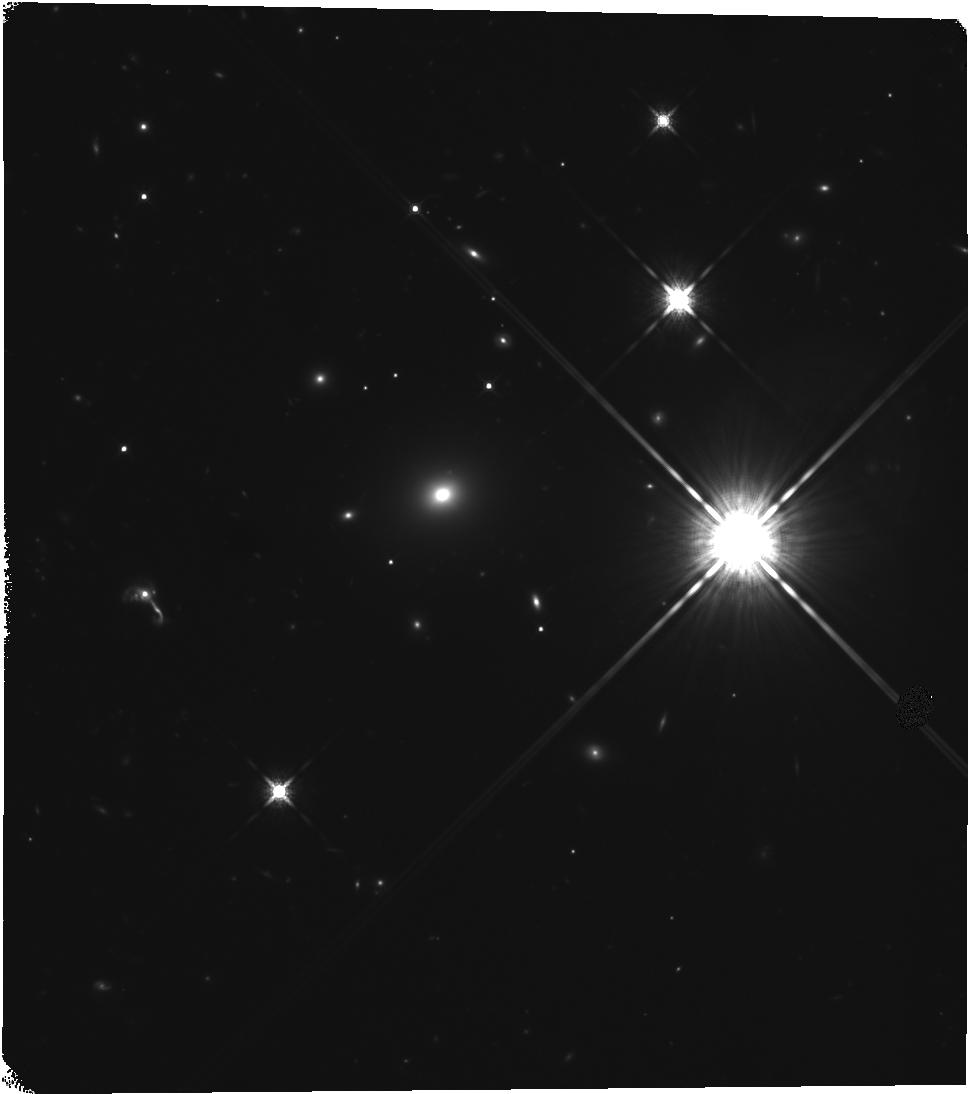
Target: PKS-0508-22
Instrument: WFC3/IR
Filter: F160W
Exposure: 45 min
Observation ID: hst_11838_03_wfc3_ir_f160w_ib9403

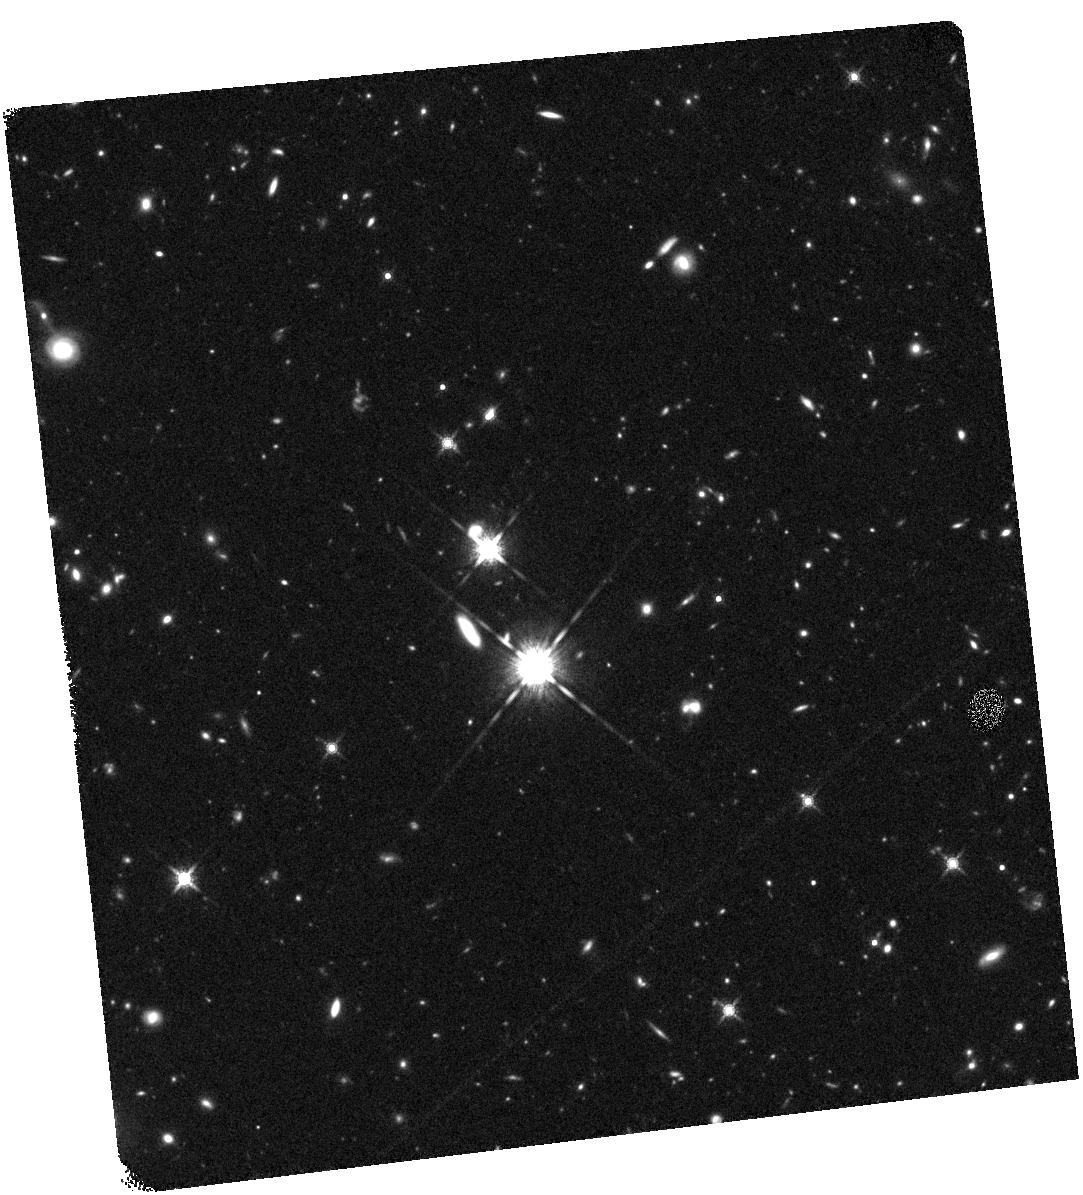
Target: HB89-0402-362
Instrument: WFC3/IR
Filter: F160W
Exposure: 45 min
Observation ID: hst_11838_11_wfc3_ir_f160w_ib9411

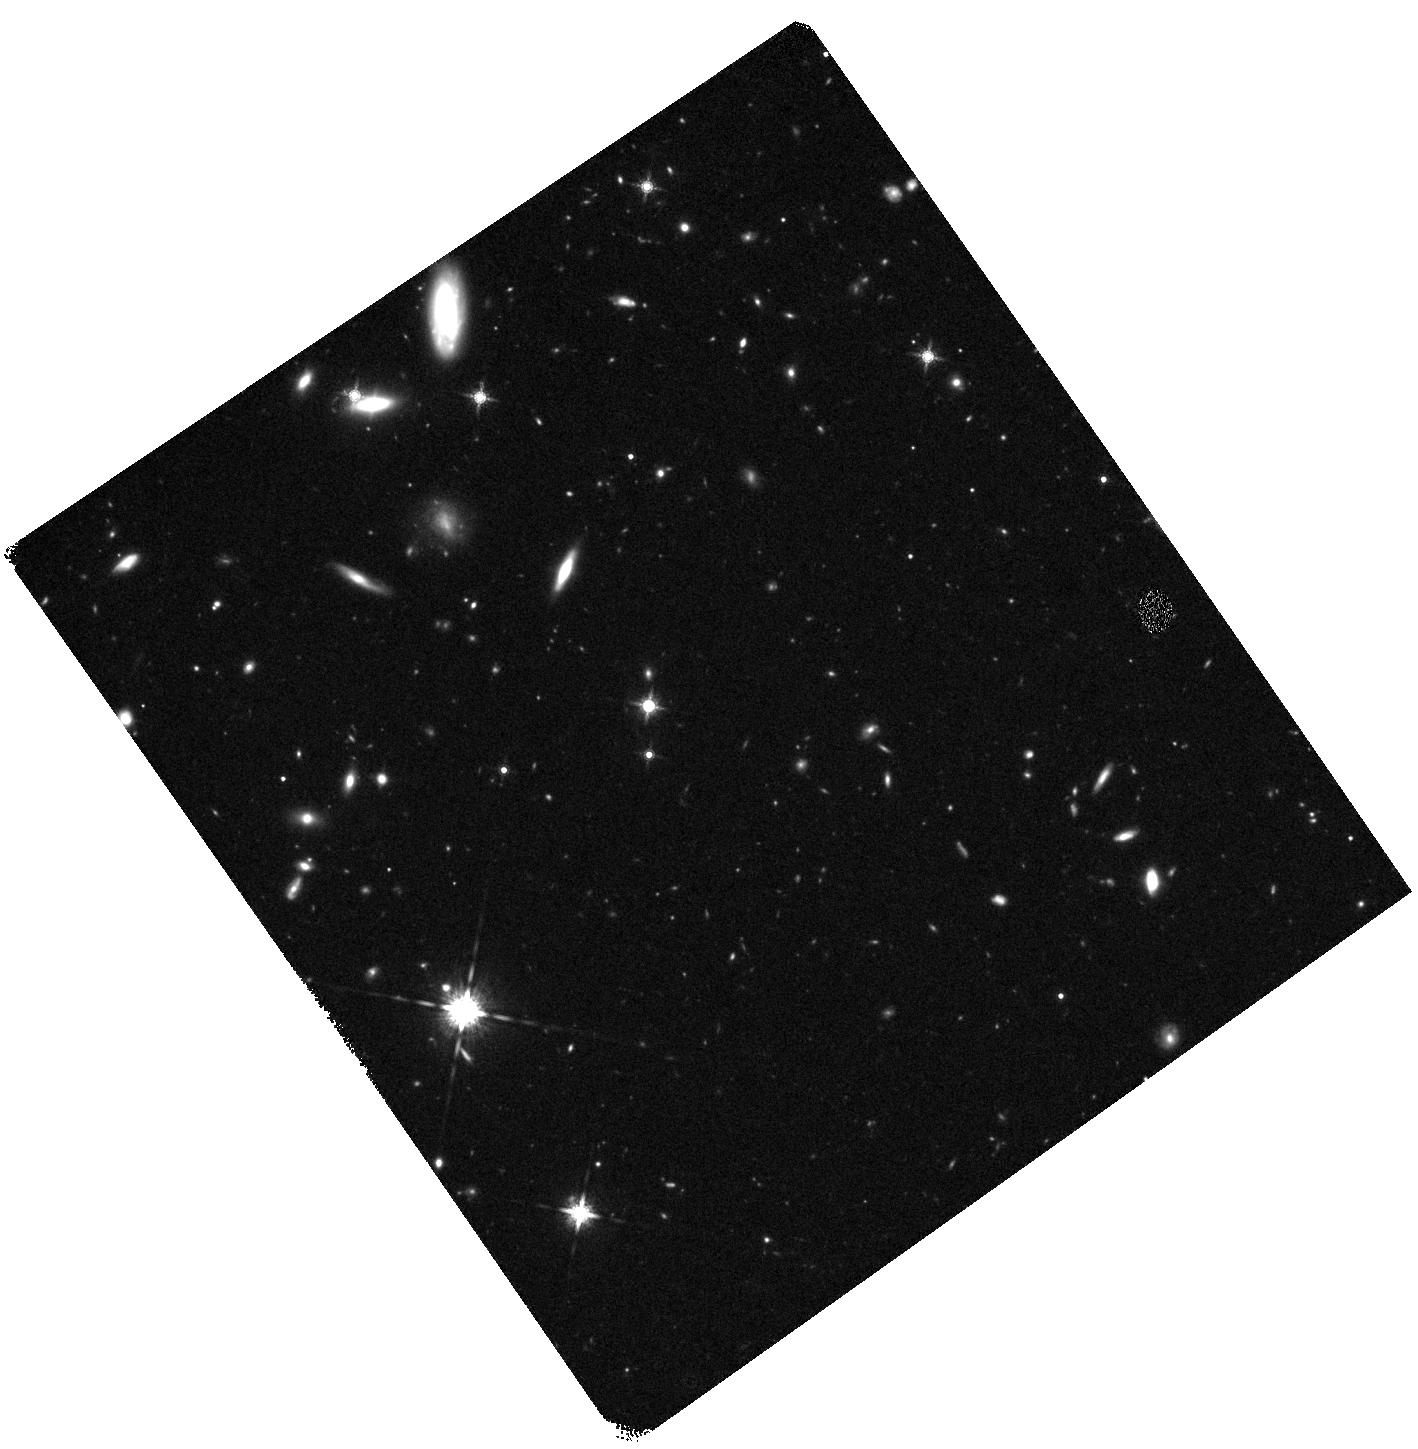
Target: HB89-1502+106
Instrument: WFC3/IR
Filter: F160W
Exposure: 42 min
Observation ID: hst_11838_14_wfc3_ir_f160w_ib9414

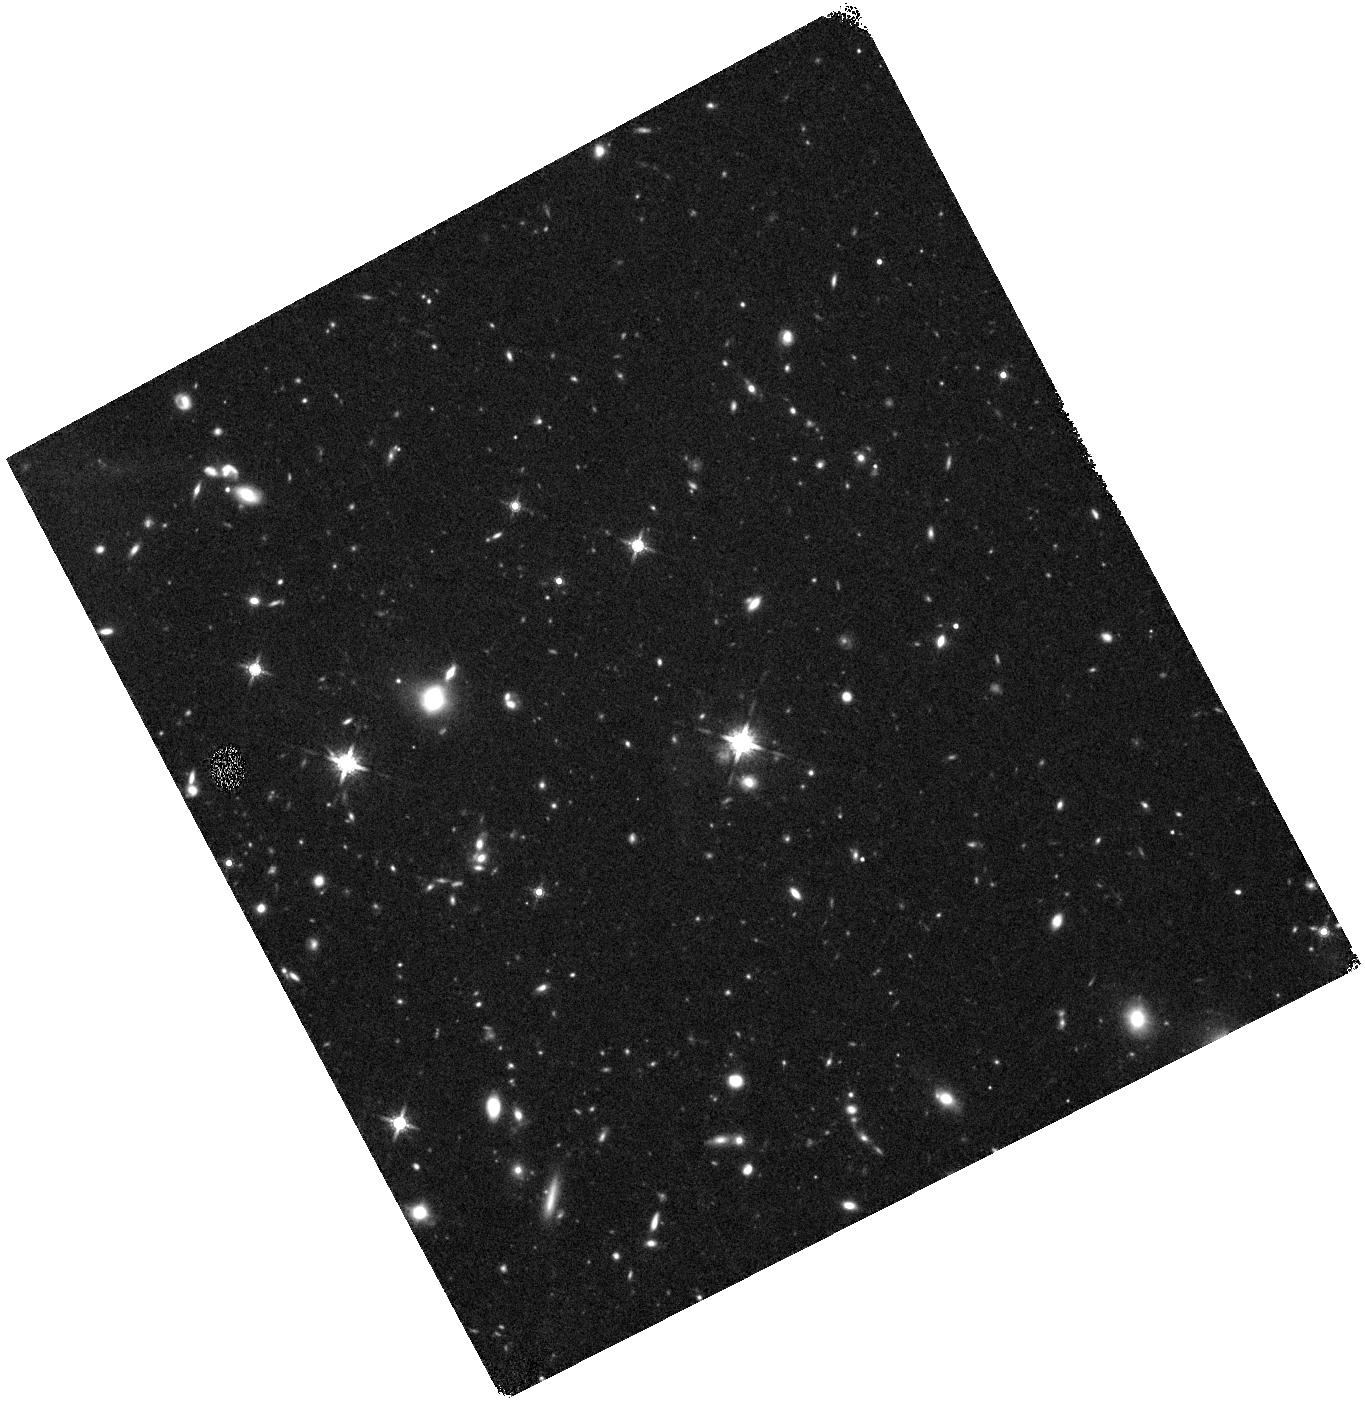
Target: HB89-2230+114
Instrument: WFC3/IR
Filter: F160W
Exposure: 42 min
Observation ID: hst_11838_09_wfc3_ir_f160w_ib9409

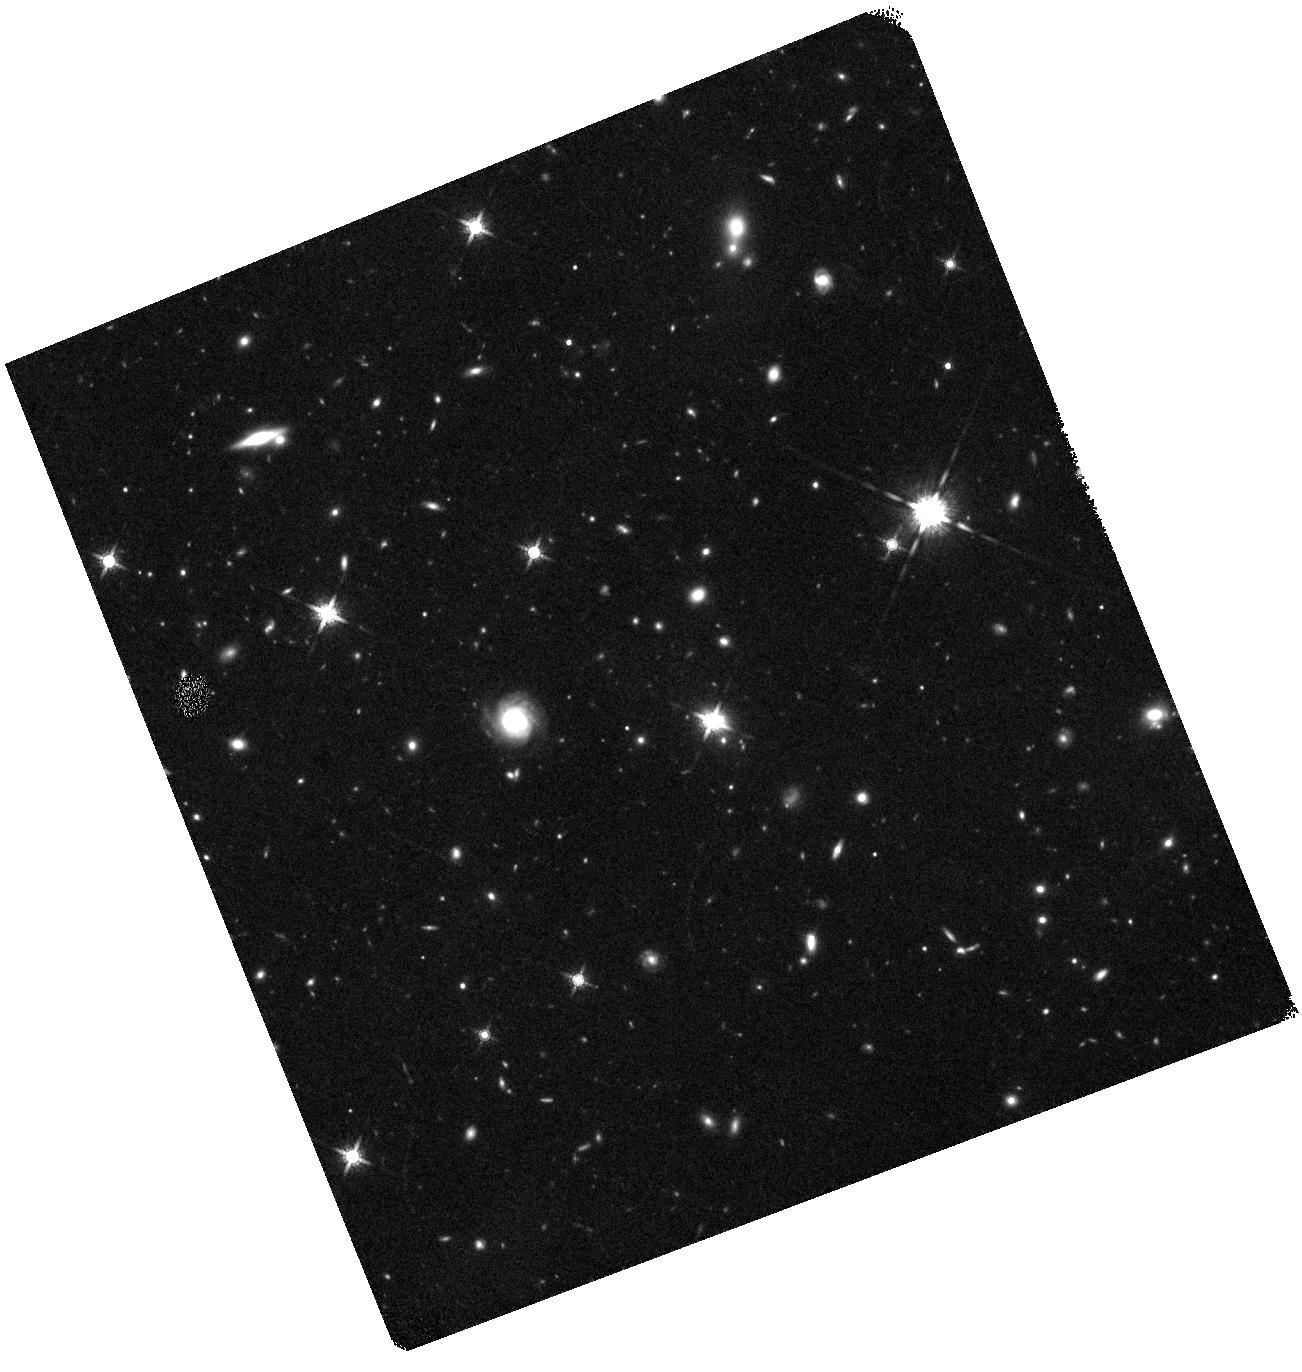
Target: PKS-0256+075
Instrument: WFC3/IR
Filter: F160W
Exposure: 42 min
Observation ID: hst_11838_12_wfc3_ir_f160w_ib9412

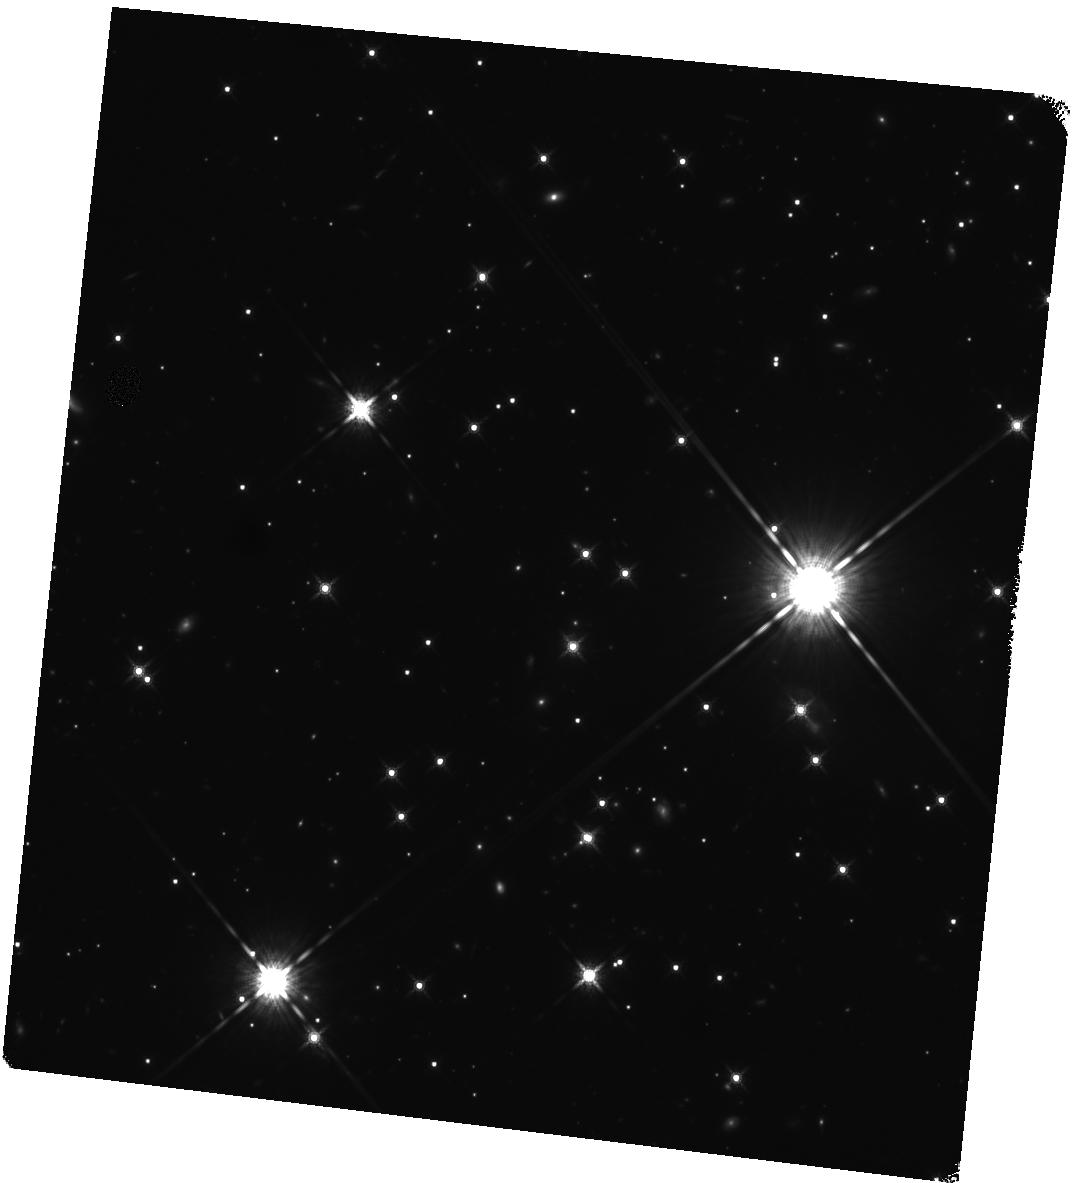
Target: PKS-1302-82
Instrument: WFC3/IR
Filter: F160W
Exposure: 50 min
Observation ID: hst_11838_04_wfc3_ir_f160w_ib9404

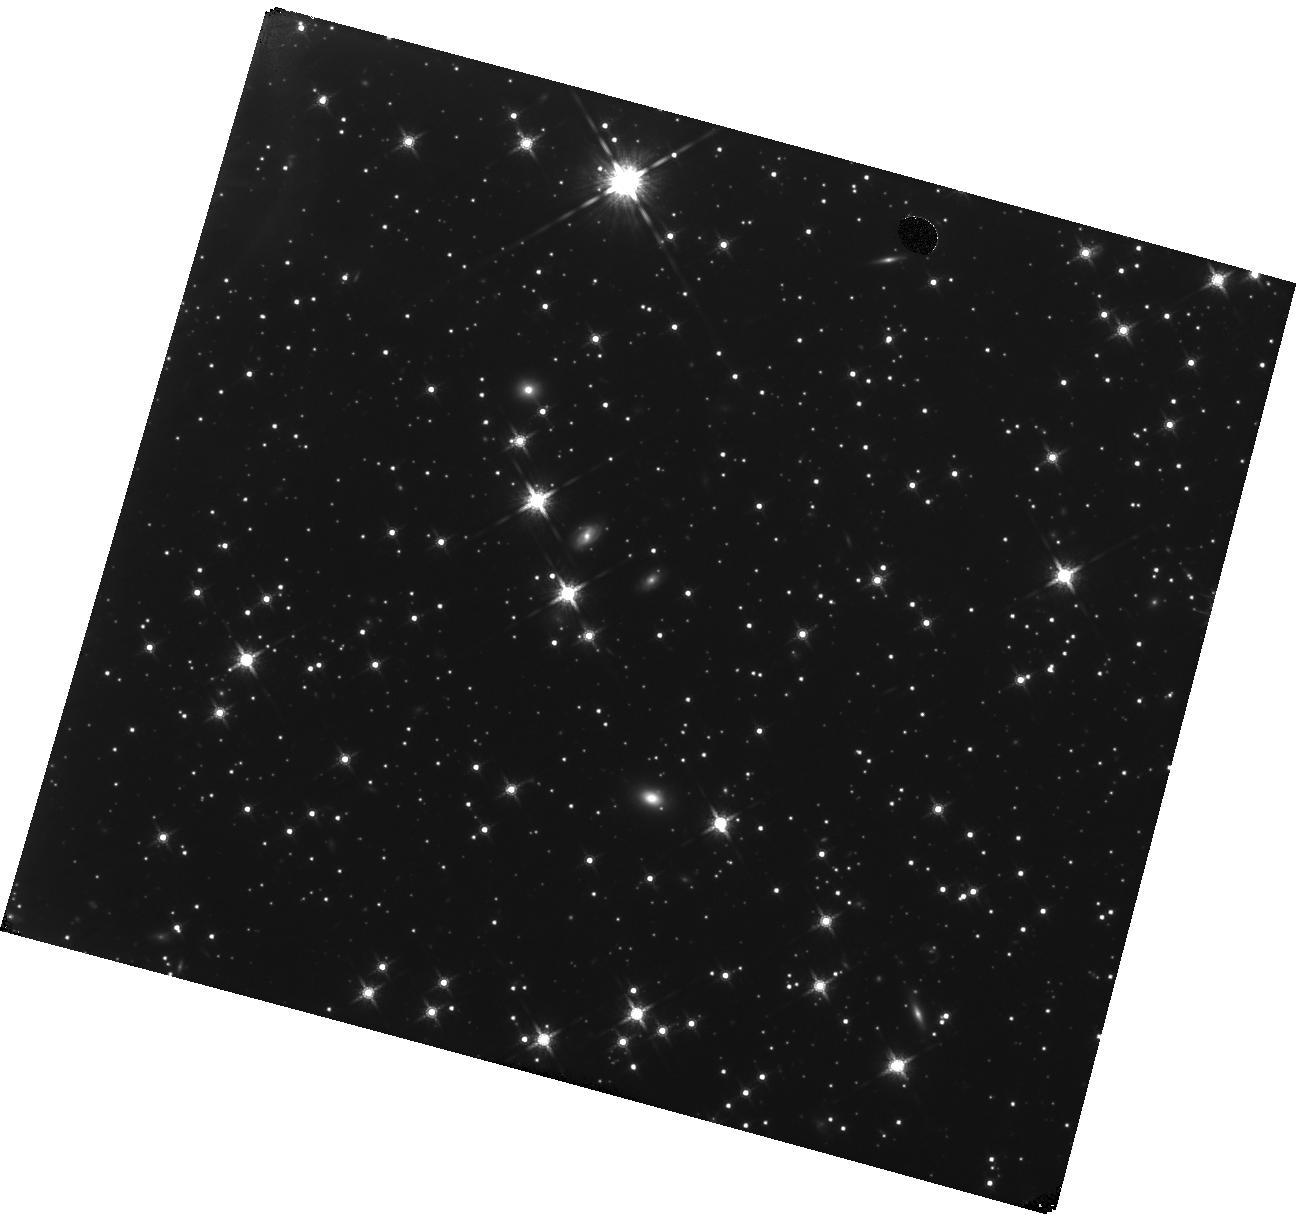
Target: PKS-1622-29
Instrument: WFC3/IR
Filter: F160W
Exposure: 45 min
Observation ID: hst_11838_06_wfc3_ir_f160w_ib9406

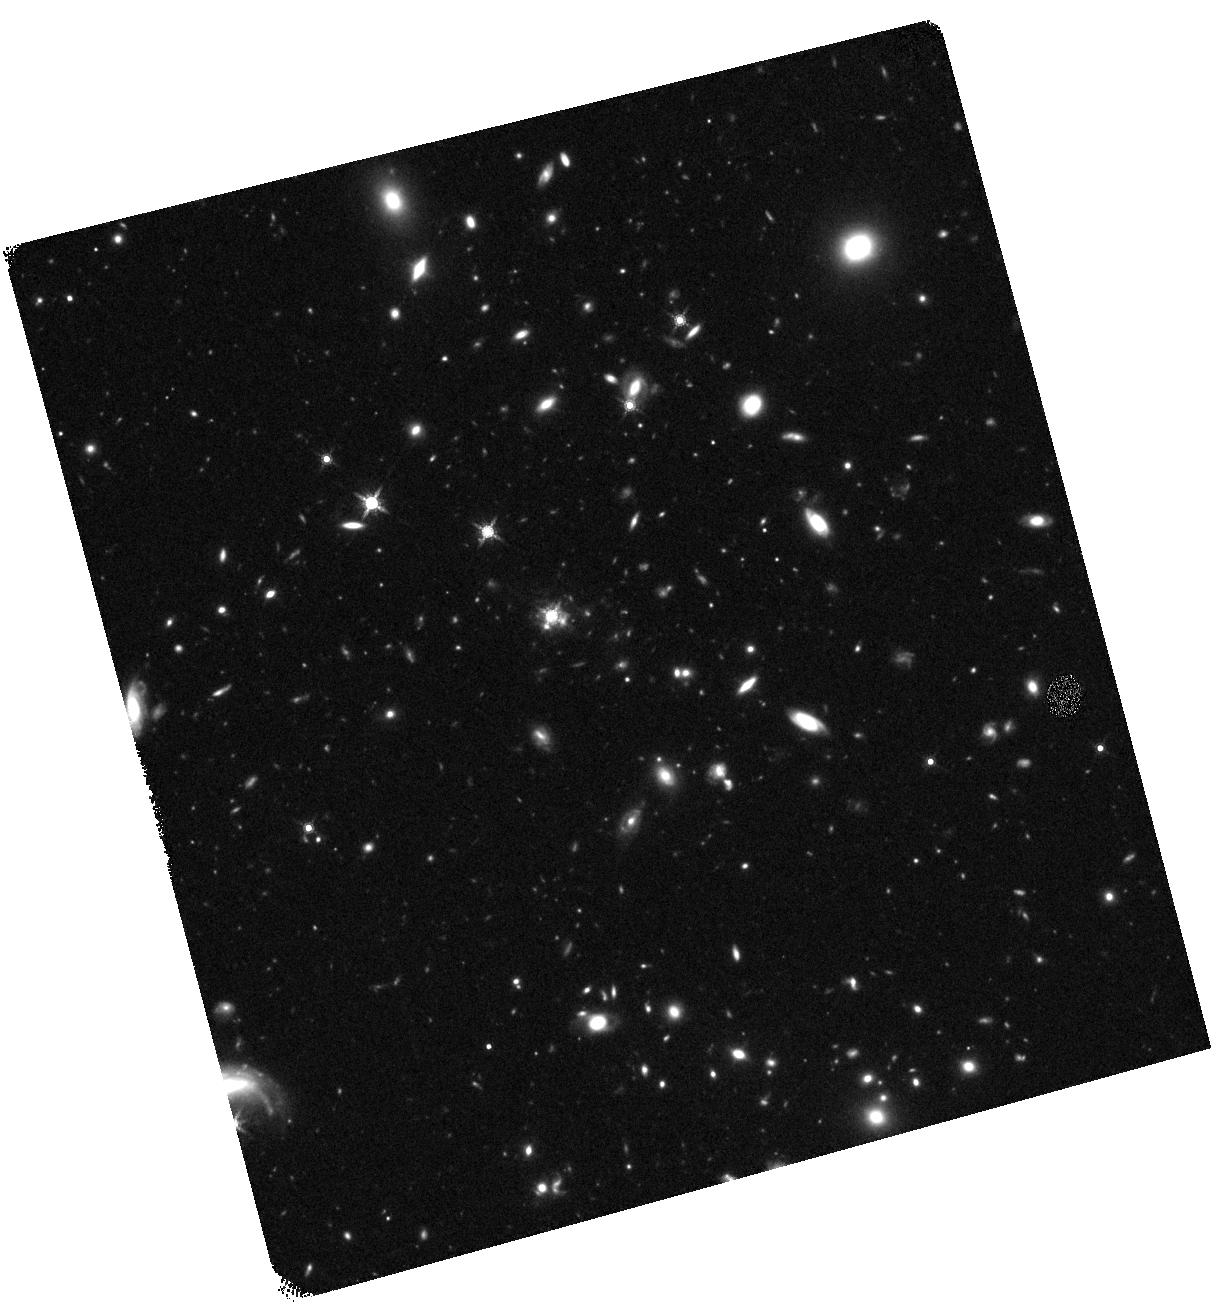
Target: HB89-1116+128
Instrument: WFC3/IR
Filter: F160W
Exposure: 42 min
Observation ID: hst_11838_10_wfc3_ir_f160w_ib9410

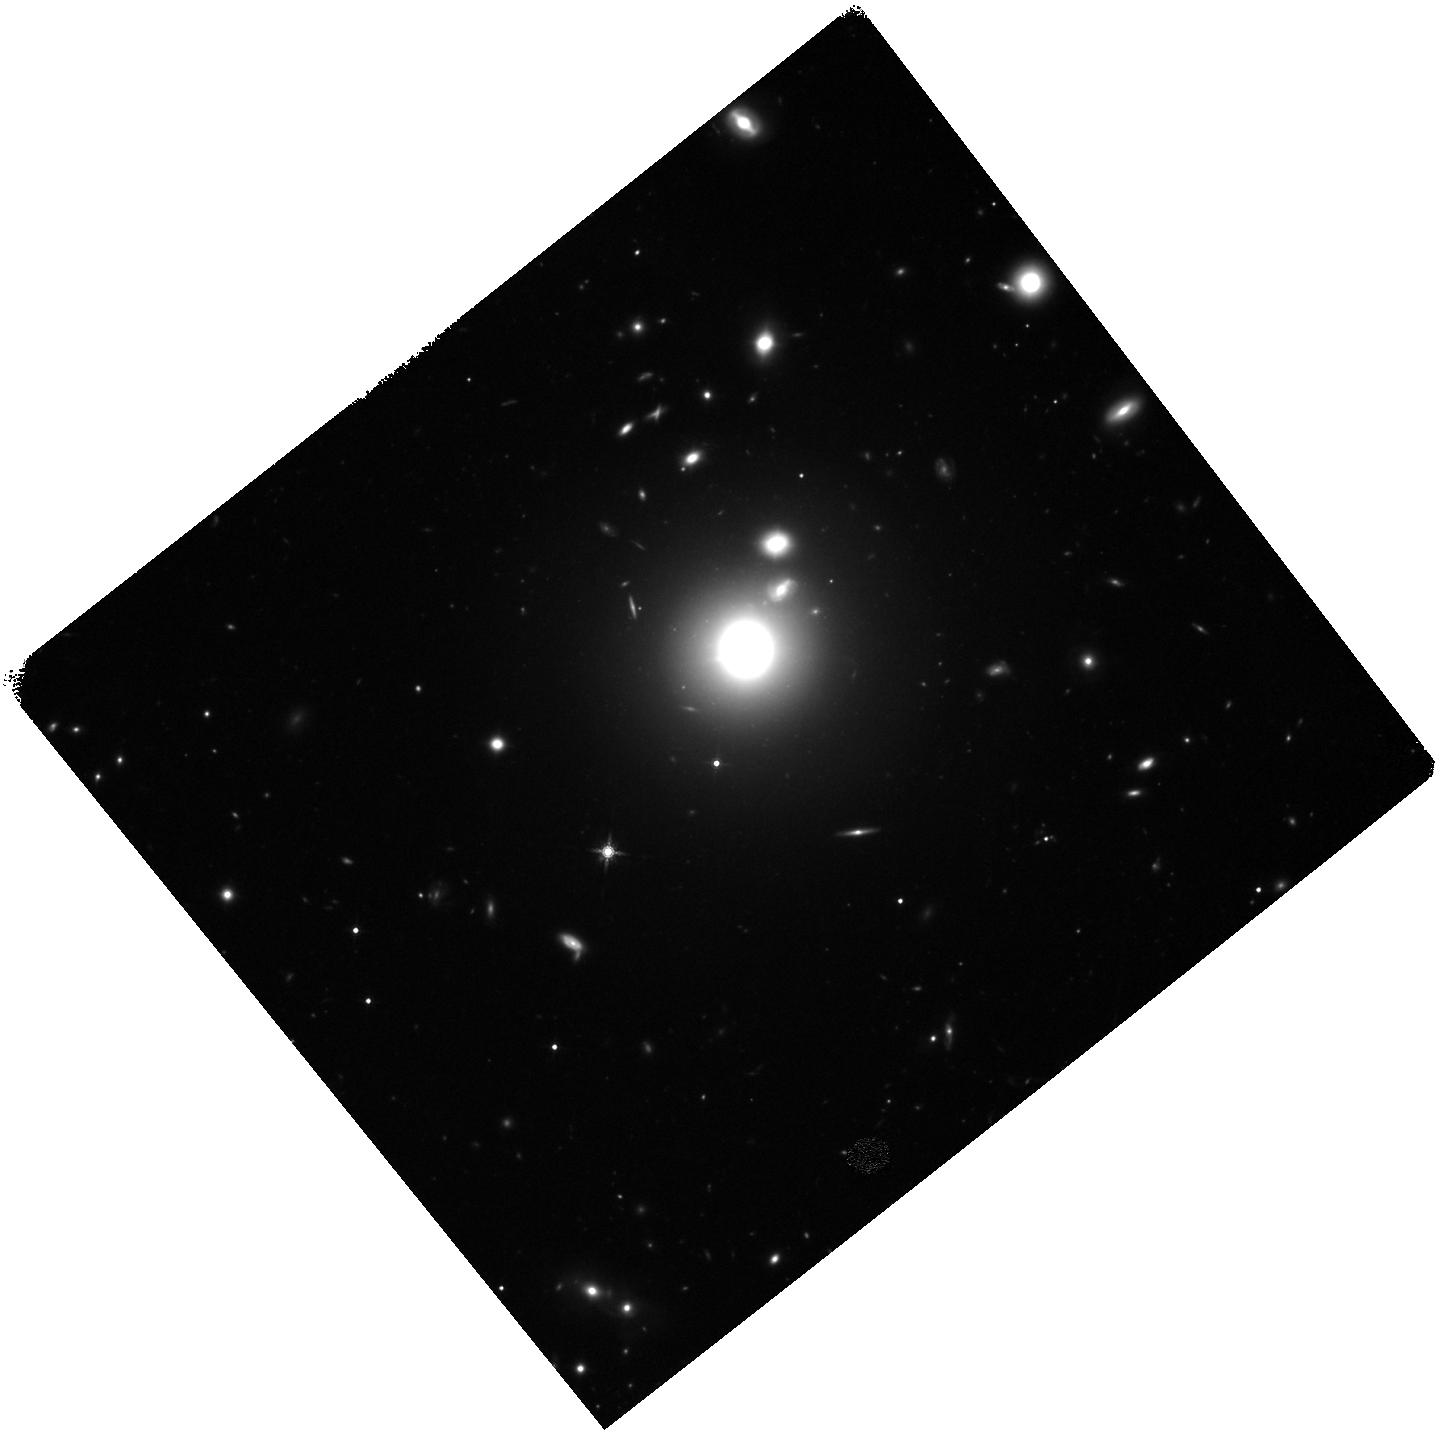
Target: PKS-0144-522
Instrument: WFC3/IR
Filter: F160W
Exposure: 47 min
Observation ID: hst_11838_02_wfc3_ir_f160w_ib9402

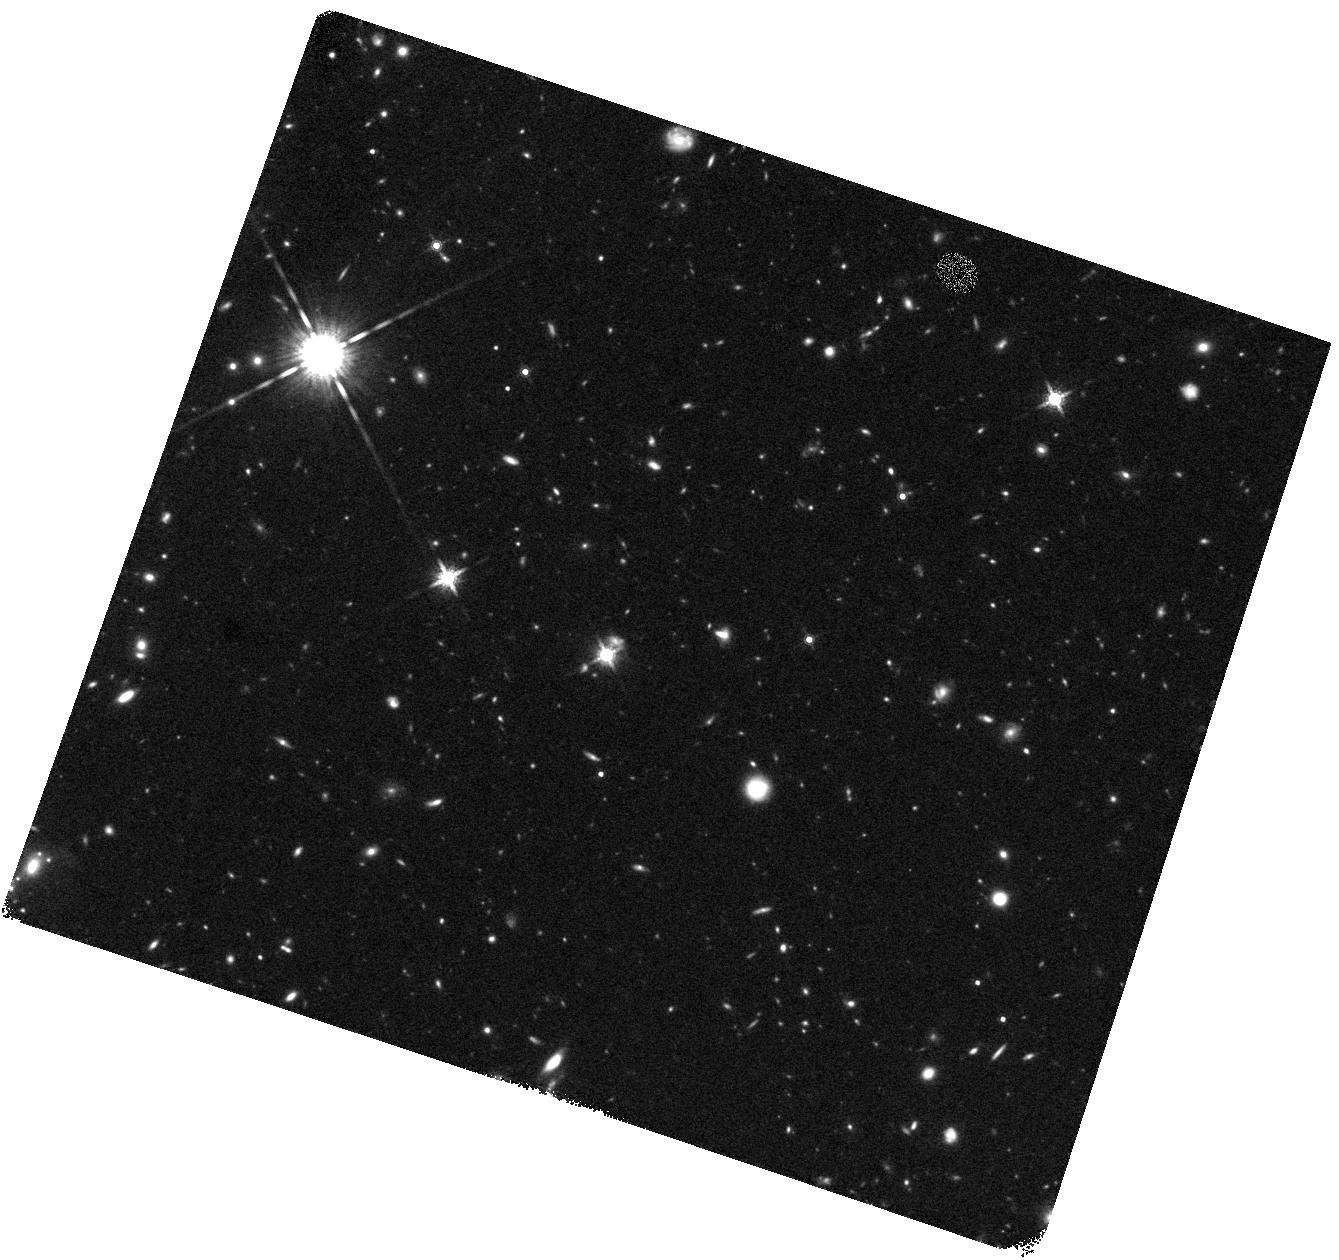
Target: HB89-0859+470
Instrument: WFC3/IR
Filter: F160W
Exposure: 45 min
Observation ID: hst_11838_08_wfc3_ir_f160w_ib9408

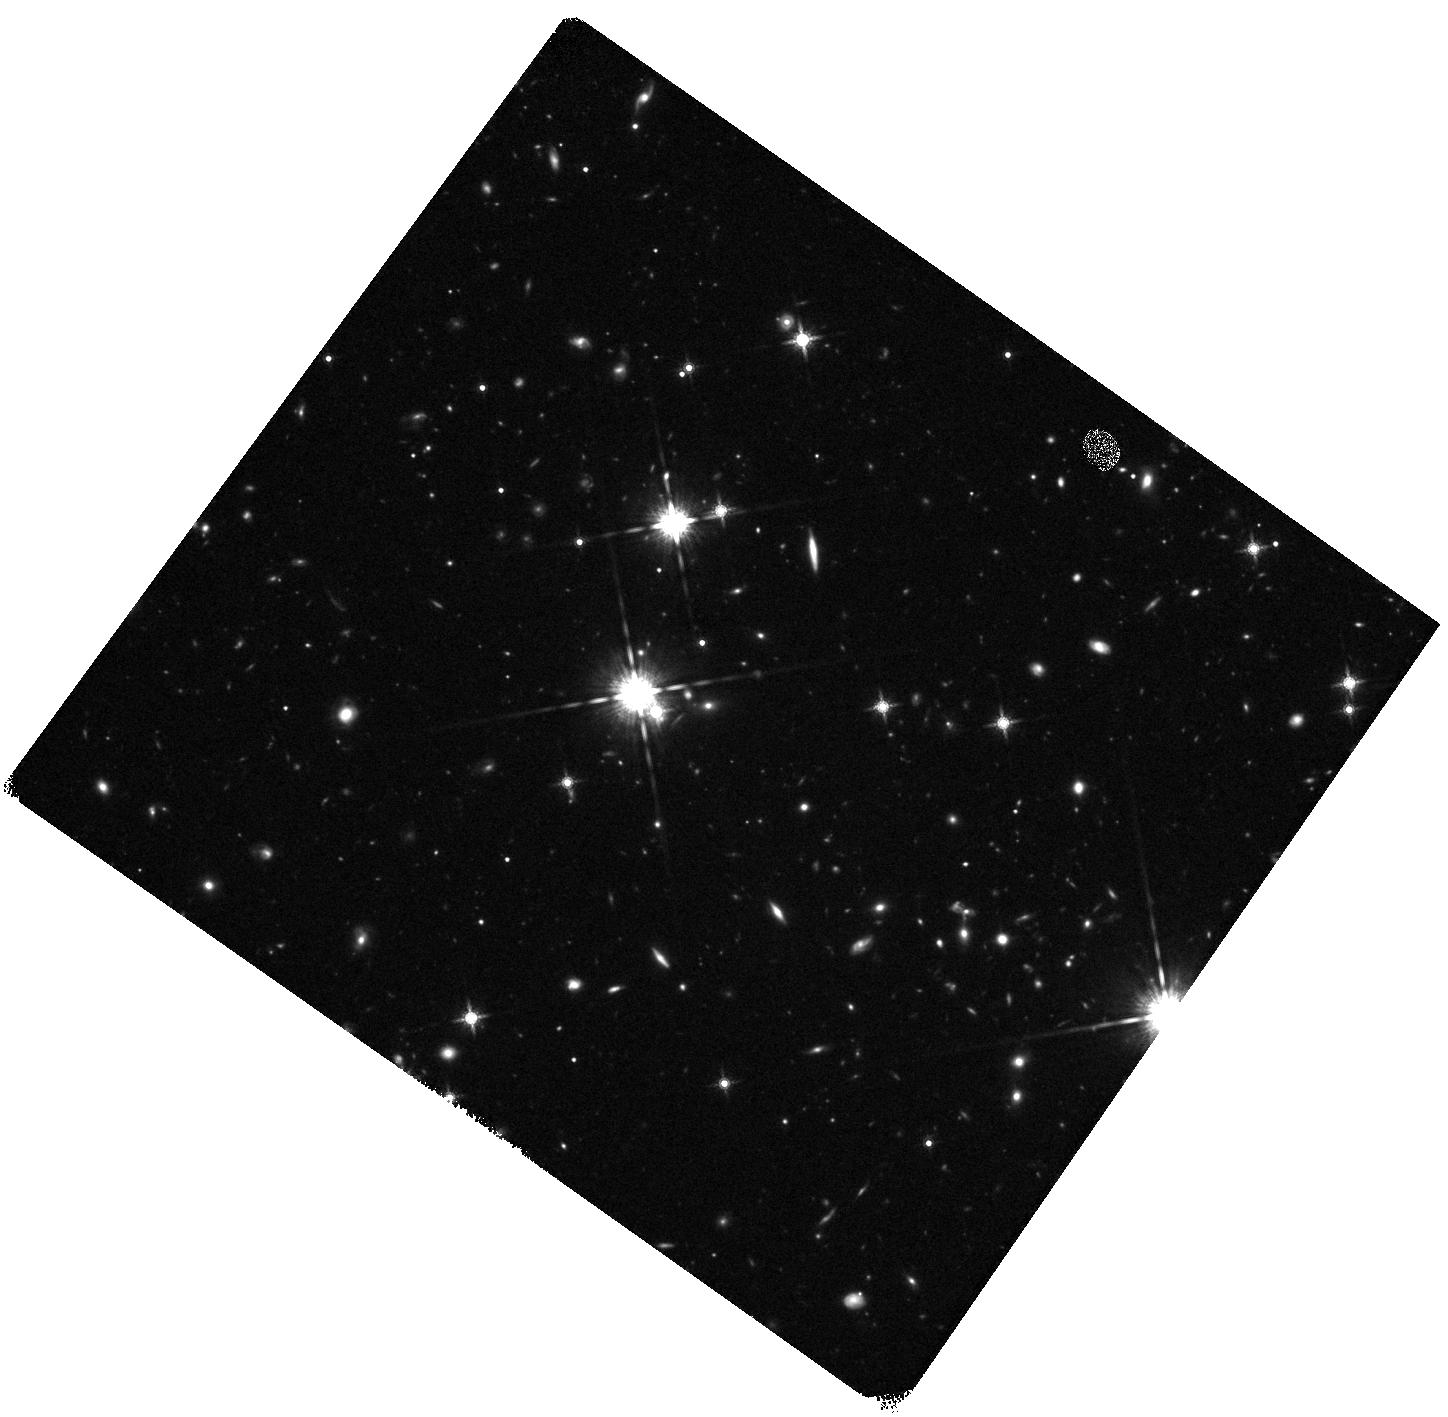
Target: B3-0707+476
Instrument: WFC3/IR
Filter: F160W
Exposure: 45 min
Observation ID: hst_11838_05_wfc3_ir_f160w_ib9405

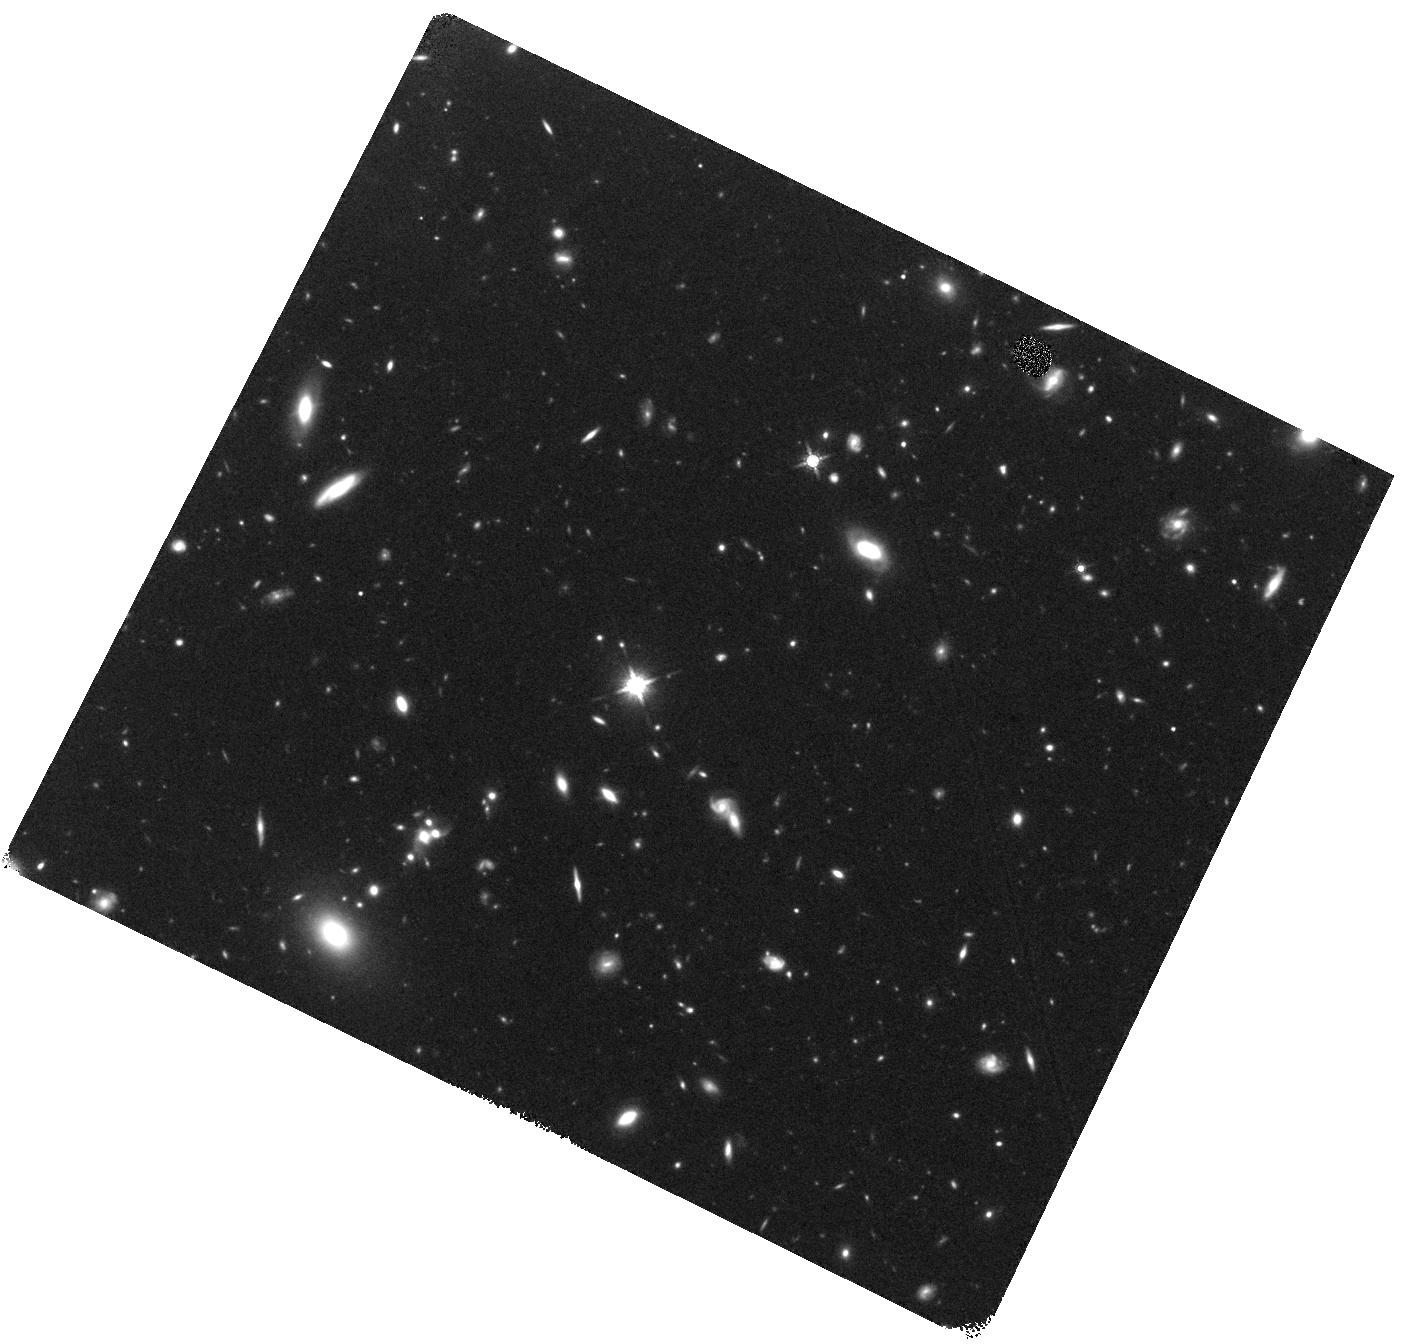
Target: FBQS-J095649.8+251515
Instrument: WFC3/IR
Filter: F160W
Exposure: 45 min
Observation ID: hst_11838_13_wfc3_ir_f160w_ib9413

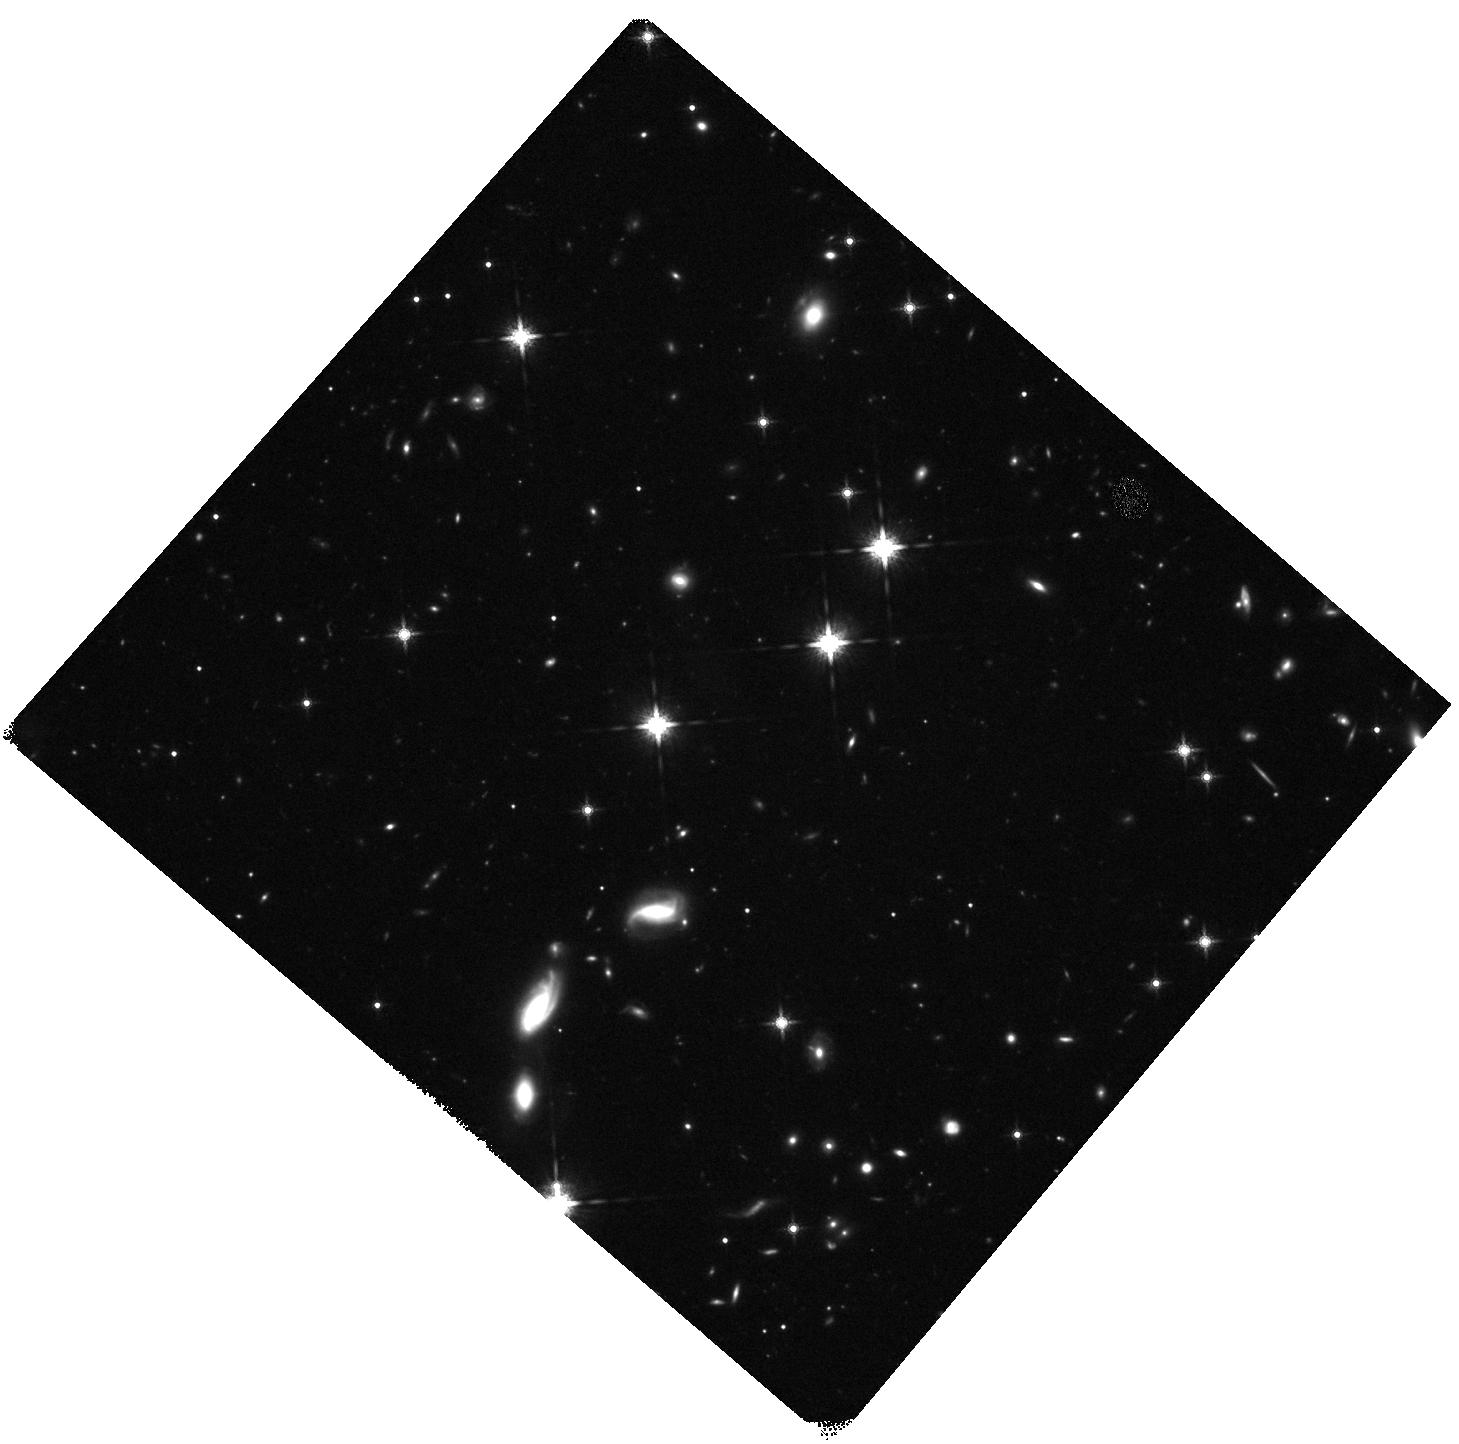
Target: HB89-0748+126
Instrument: WFC3/IR
Filter: F160W
Exposure: 42 min
Observation ID: hst_11838_15_wfc3_ir_f160w_ib9415

Completing a Flux-limited Survey for X-ray Emission from Radio Jets (PI: Marshall, Herman L.)

We will measure the changing flow speeds, magnetic fields, and energy fluxes in well-resolved quasar jets found in our short-exposure Chandra survey by combining new, deep Chandra data with radio and optical imaging. We will image each jet with sufficient sensitivity to estimate beaming factors and magnetic fields in several distinct regions, and so map the variations in these parameters down the jets. HST observations will help diagnose the role of synchrotron emission in the overall SED, and may reveal condensations on scales less than 0.1 arcsec.